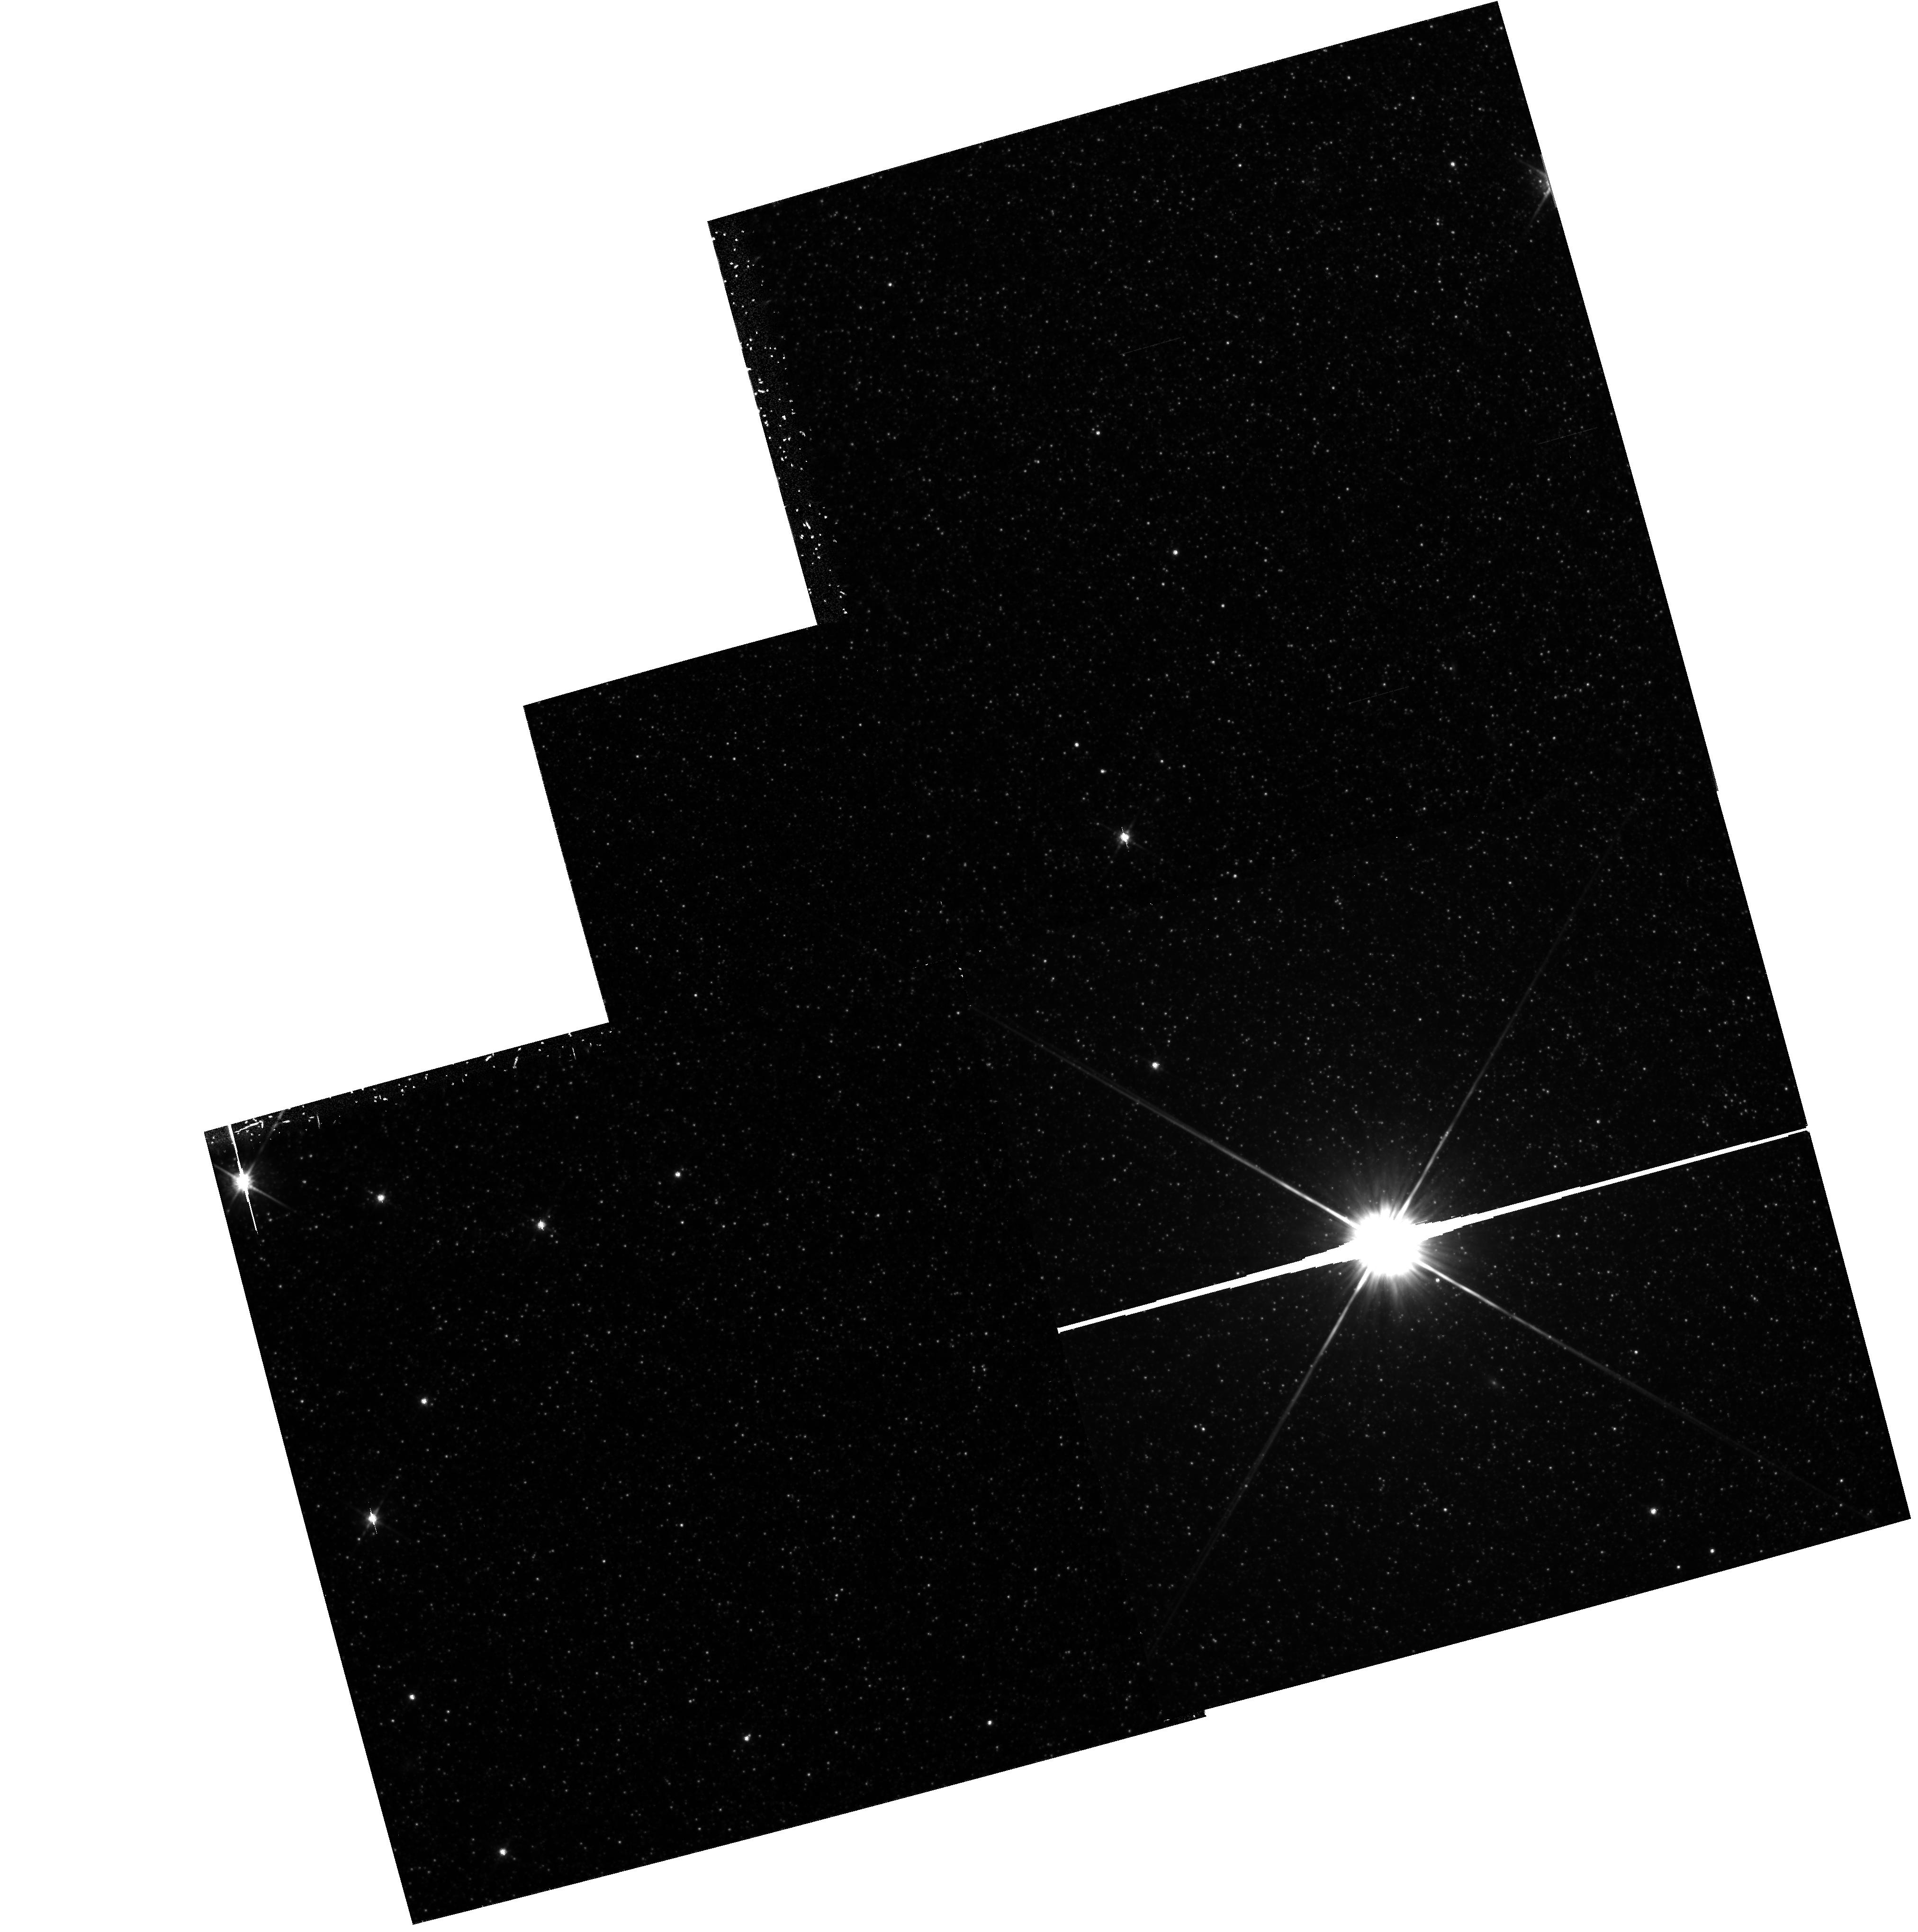
Target: G272. Instrument: WFPC2/PC. Filter: F814W. Exposure: 3 h. Observation ID: hst_5420_04_wfpc2_pc_f814w_u2gv04

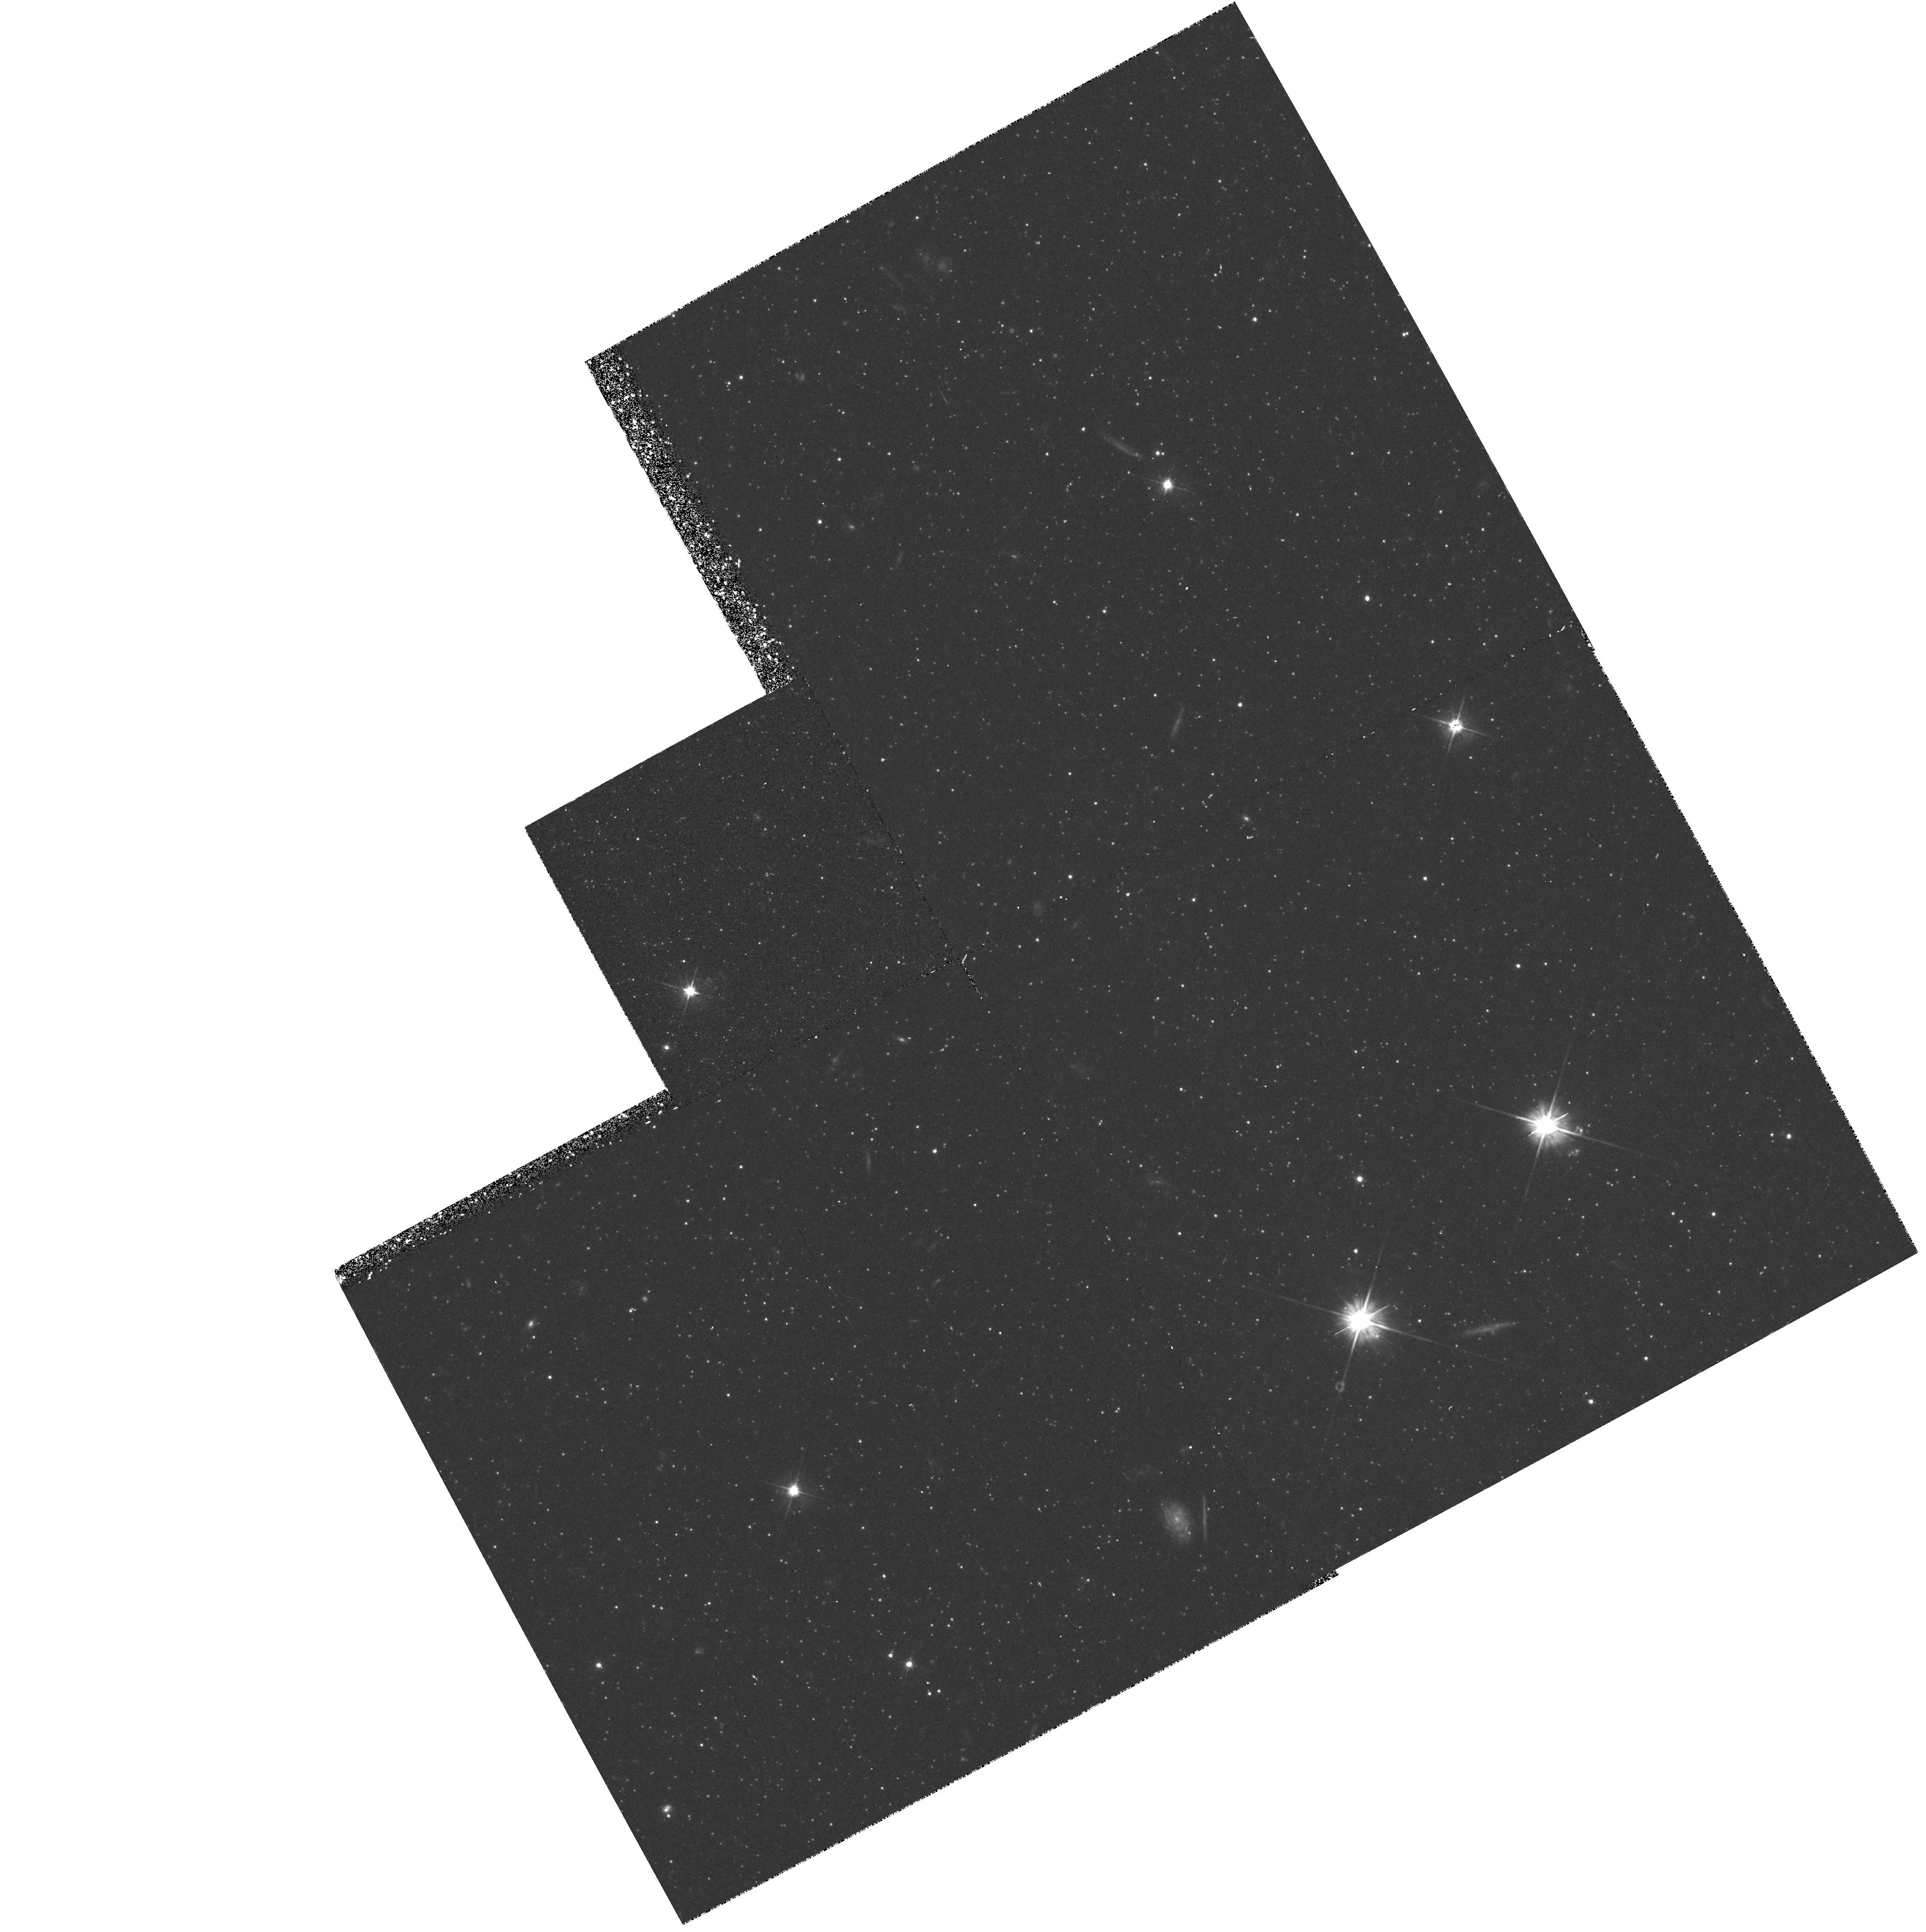
Target: G351-FIELD. Instrument: WFPC2/PC. Filter: F555W. Exposure: 1.1 h. Observation ID: hst_5420_03_wfpc2_pc_f555w_u2gv03

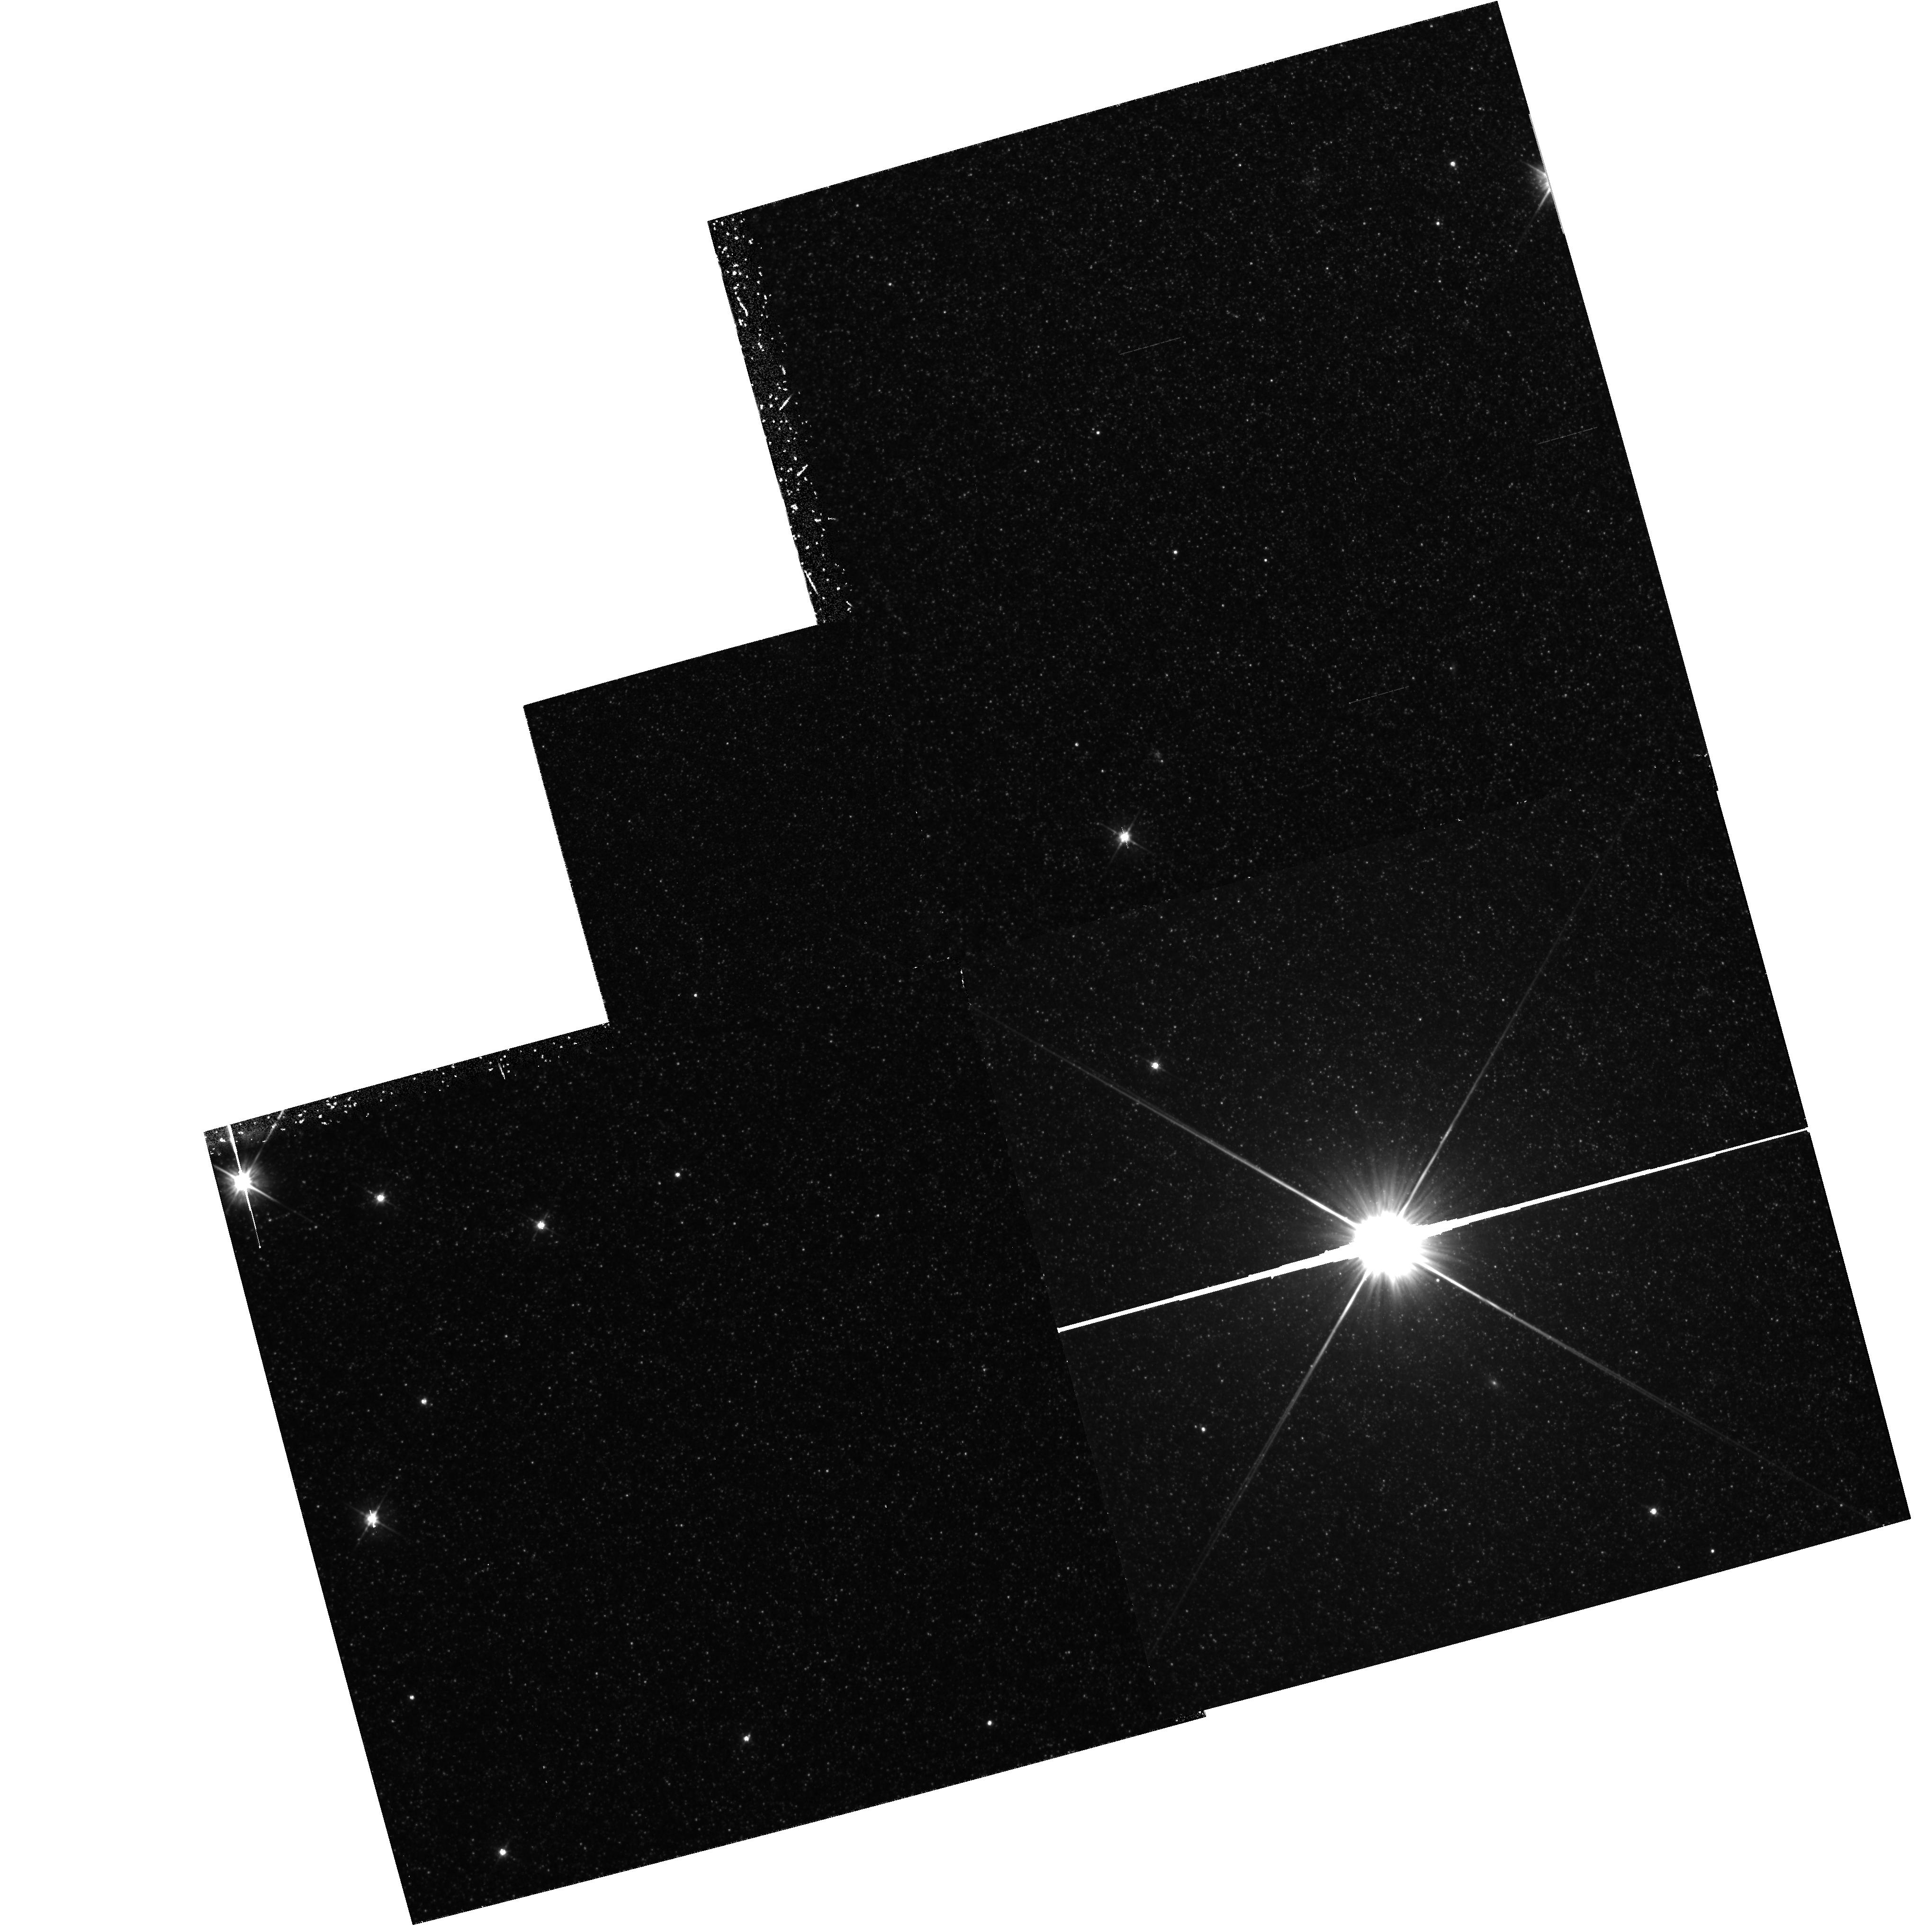
Target: G272. Instrument: WFPC2/PC. Filter: F555W. Exposure: 1.1 h. Observation ID: hst_5420_04_wfpc2_pc_f555w_u2gv04

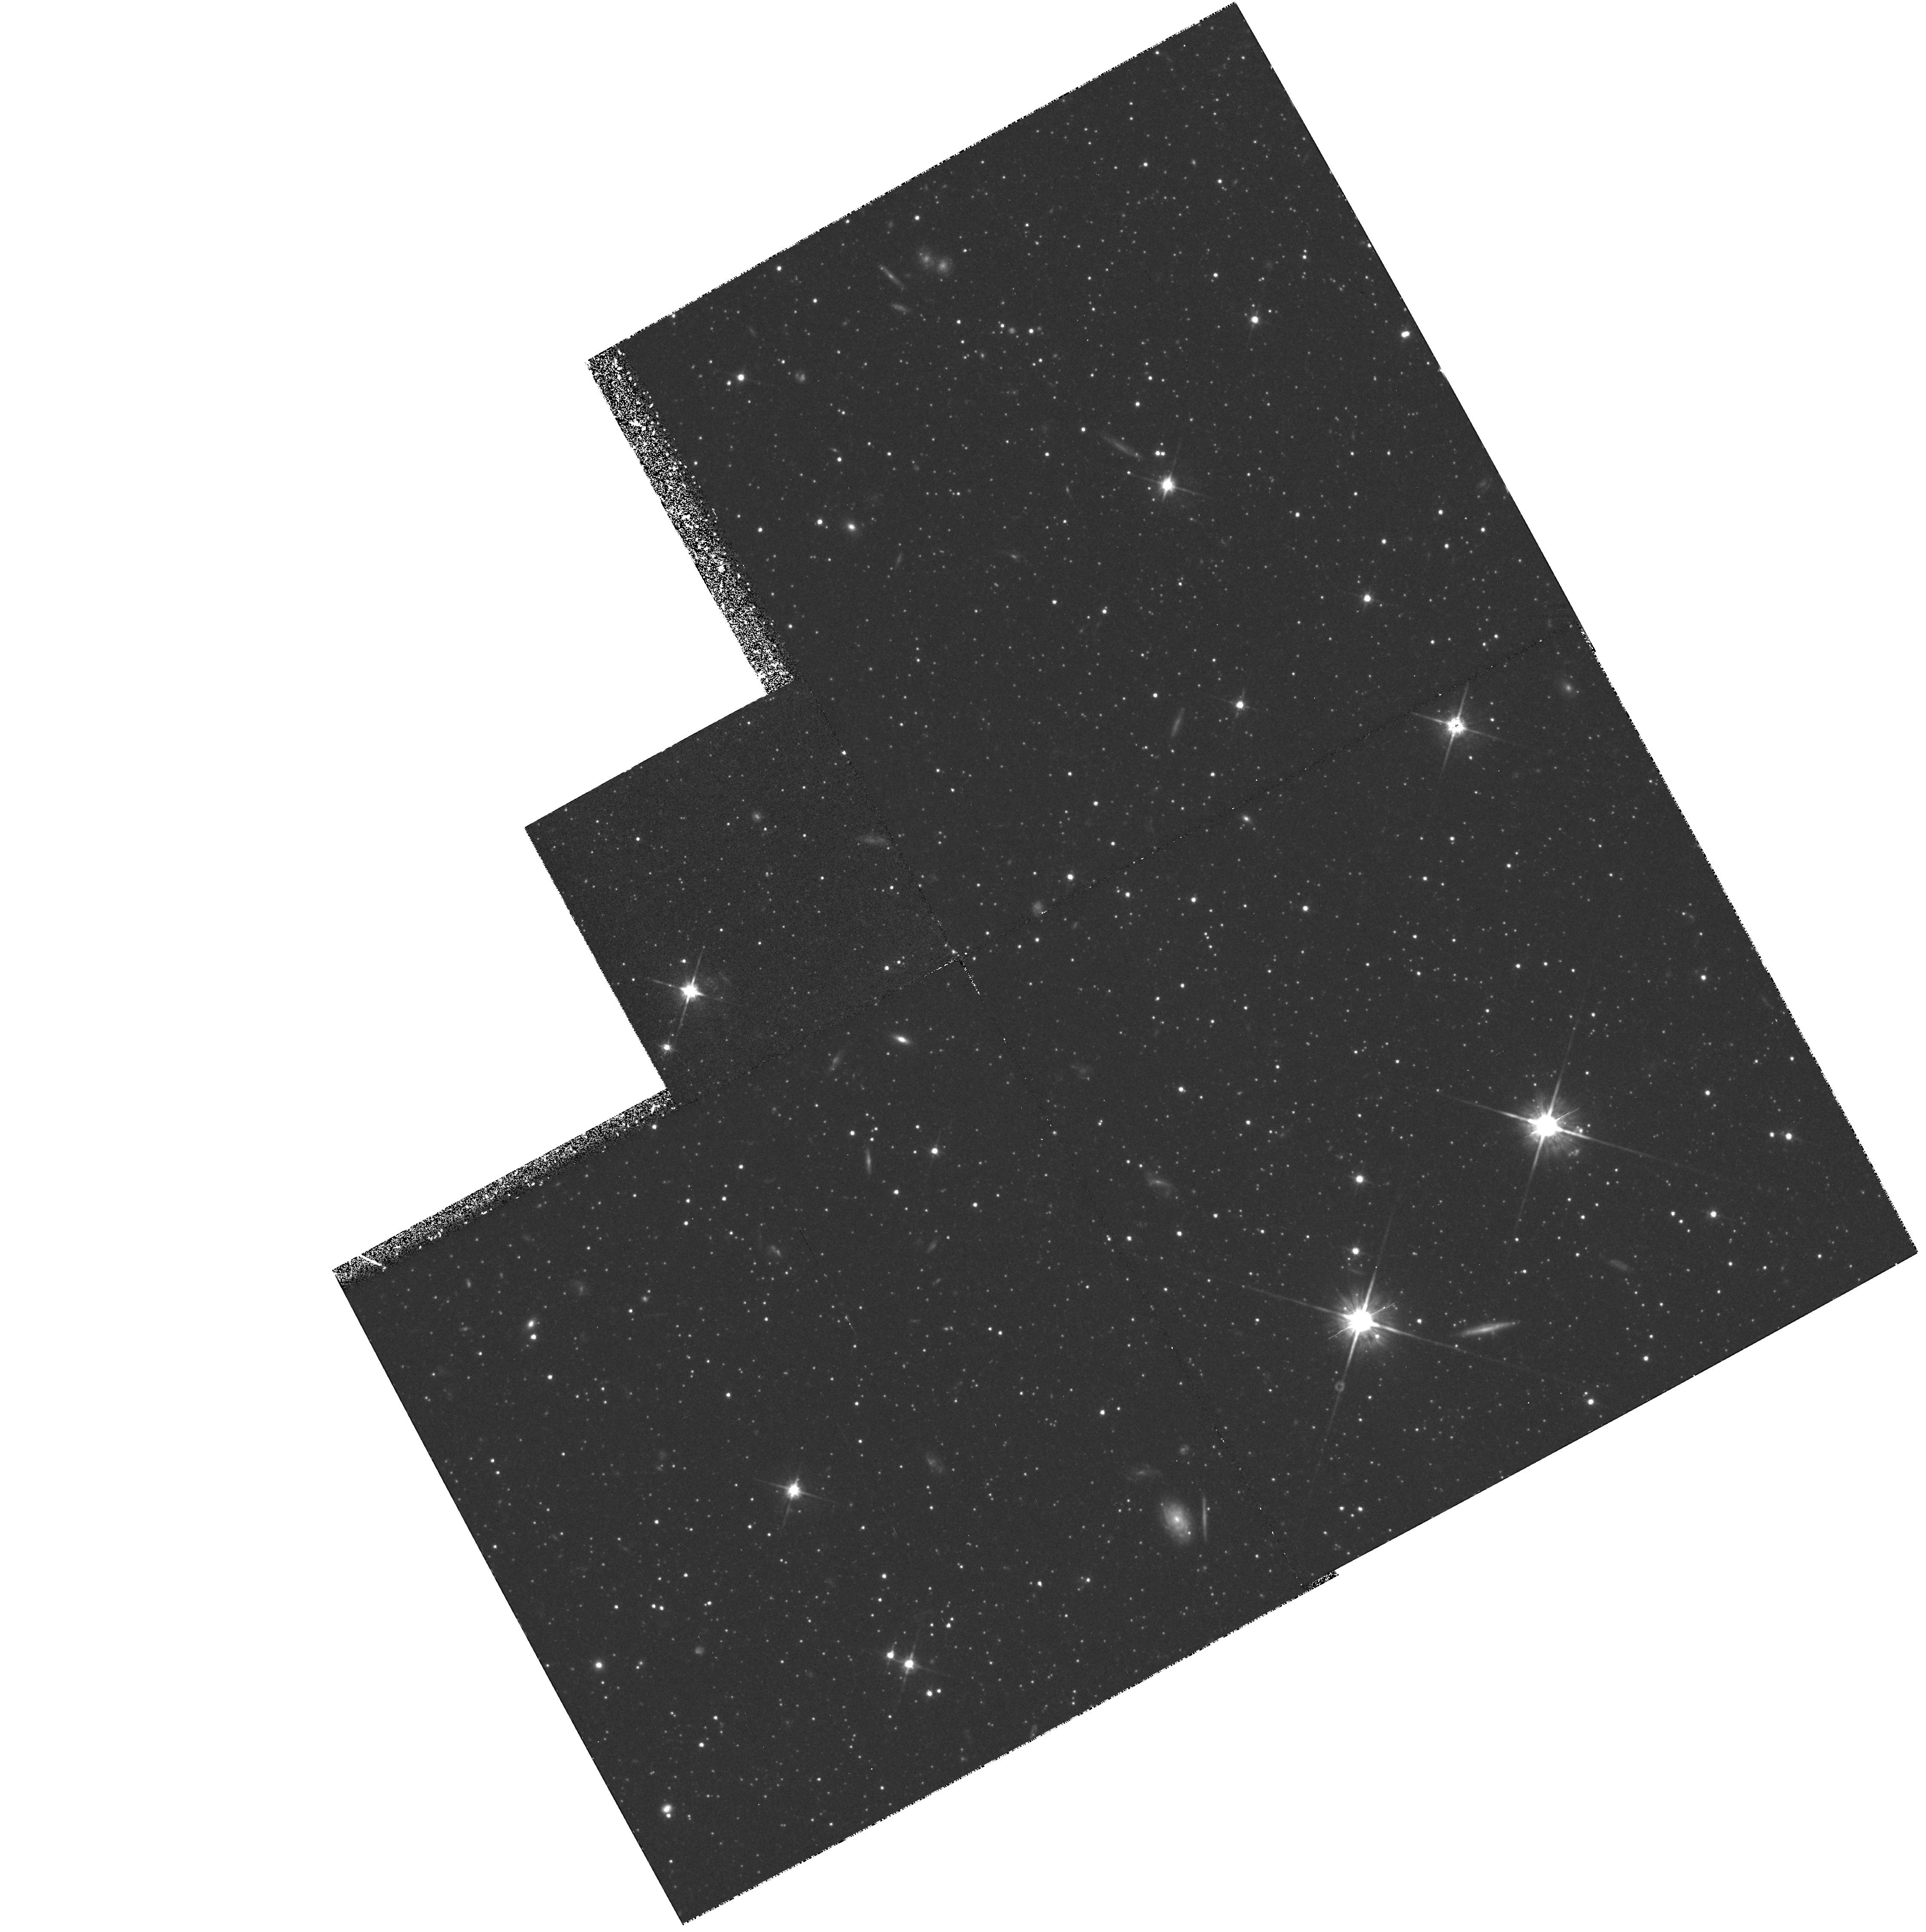
Target: G351-FIELD. Instrument: WFPC2/PC. Filter: F814W. Exposure: 3.6 h. Observation ID: hst_5420_03_wfpc2_pc_f814w_u2gv03

COLOR-MAGNITUDE DIAGRAMS OF GLOBULAR CLUSTERS IN M31: CYCLE4 MEDIUM (PI: Fusi Pecci, Flavio)

The solution of the distance-scale problem is crucial in Astronomy. The main goals of this program are: a) to improve the accuracy of globular cluster distance (and age) determinations by deriving the dependence of Mv(HB) on metallicity and HB morphology, taking advantage of the M31 globular clusters being in practice all at the same distance; b) to study the HB morphologies as a function of various parameters (e.g. metallicity, galactocentric distance, concentration, etc.) for the essential information they may provide on the formation and early evolutionary phases of galaxies. Structural parameters (e.g. core radius, ellipticity, surface brightness profile) can also be derived. With the allocated observing time we can only obtain Colour-Magnitude Diagrams of two globular clusters in M31 using the FOC/96 and the filters F430W (B) and F480LP (V). Besides, two more clusters will be observed in parallel mode (WFC). With the proposed exposure times it will be possible to measure HB stars with an accuracy of approximately 0.1 mag. The number of clusters will not be sufficient to draw any firm conclusion, but this represents the first important step for an accurate feasibility study and for additional future observations.